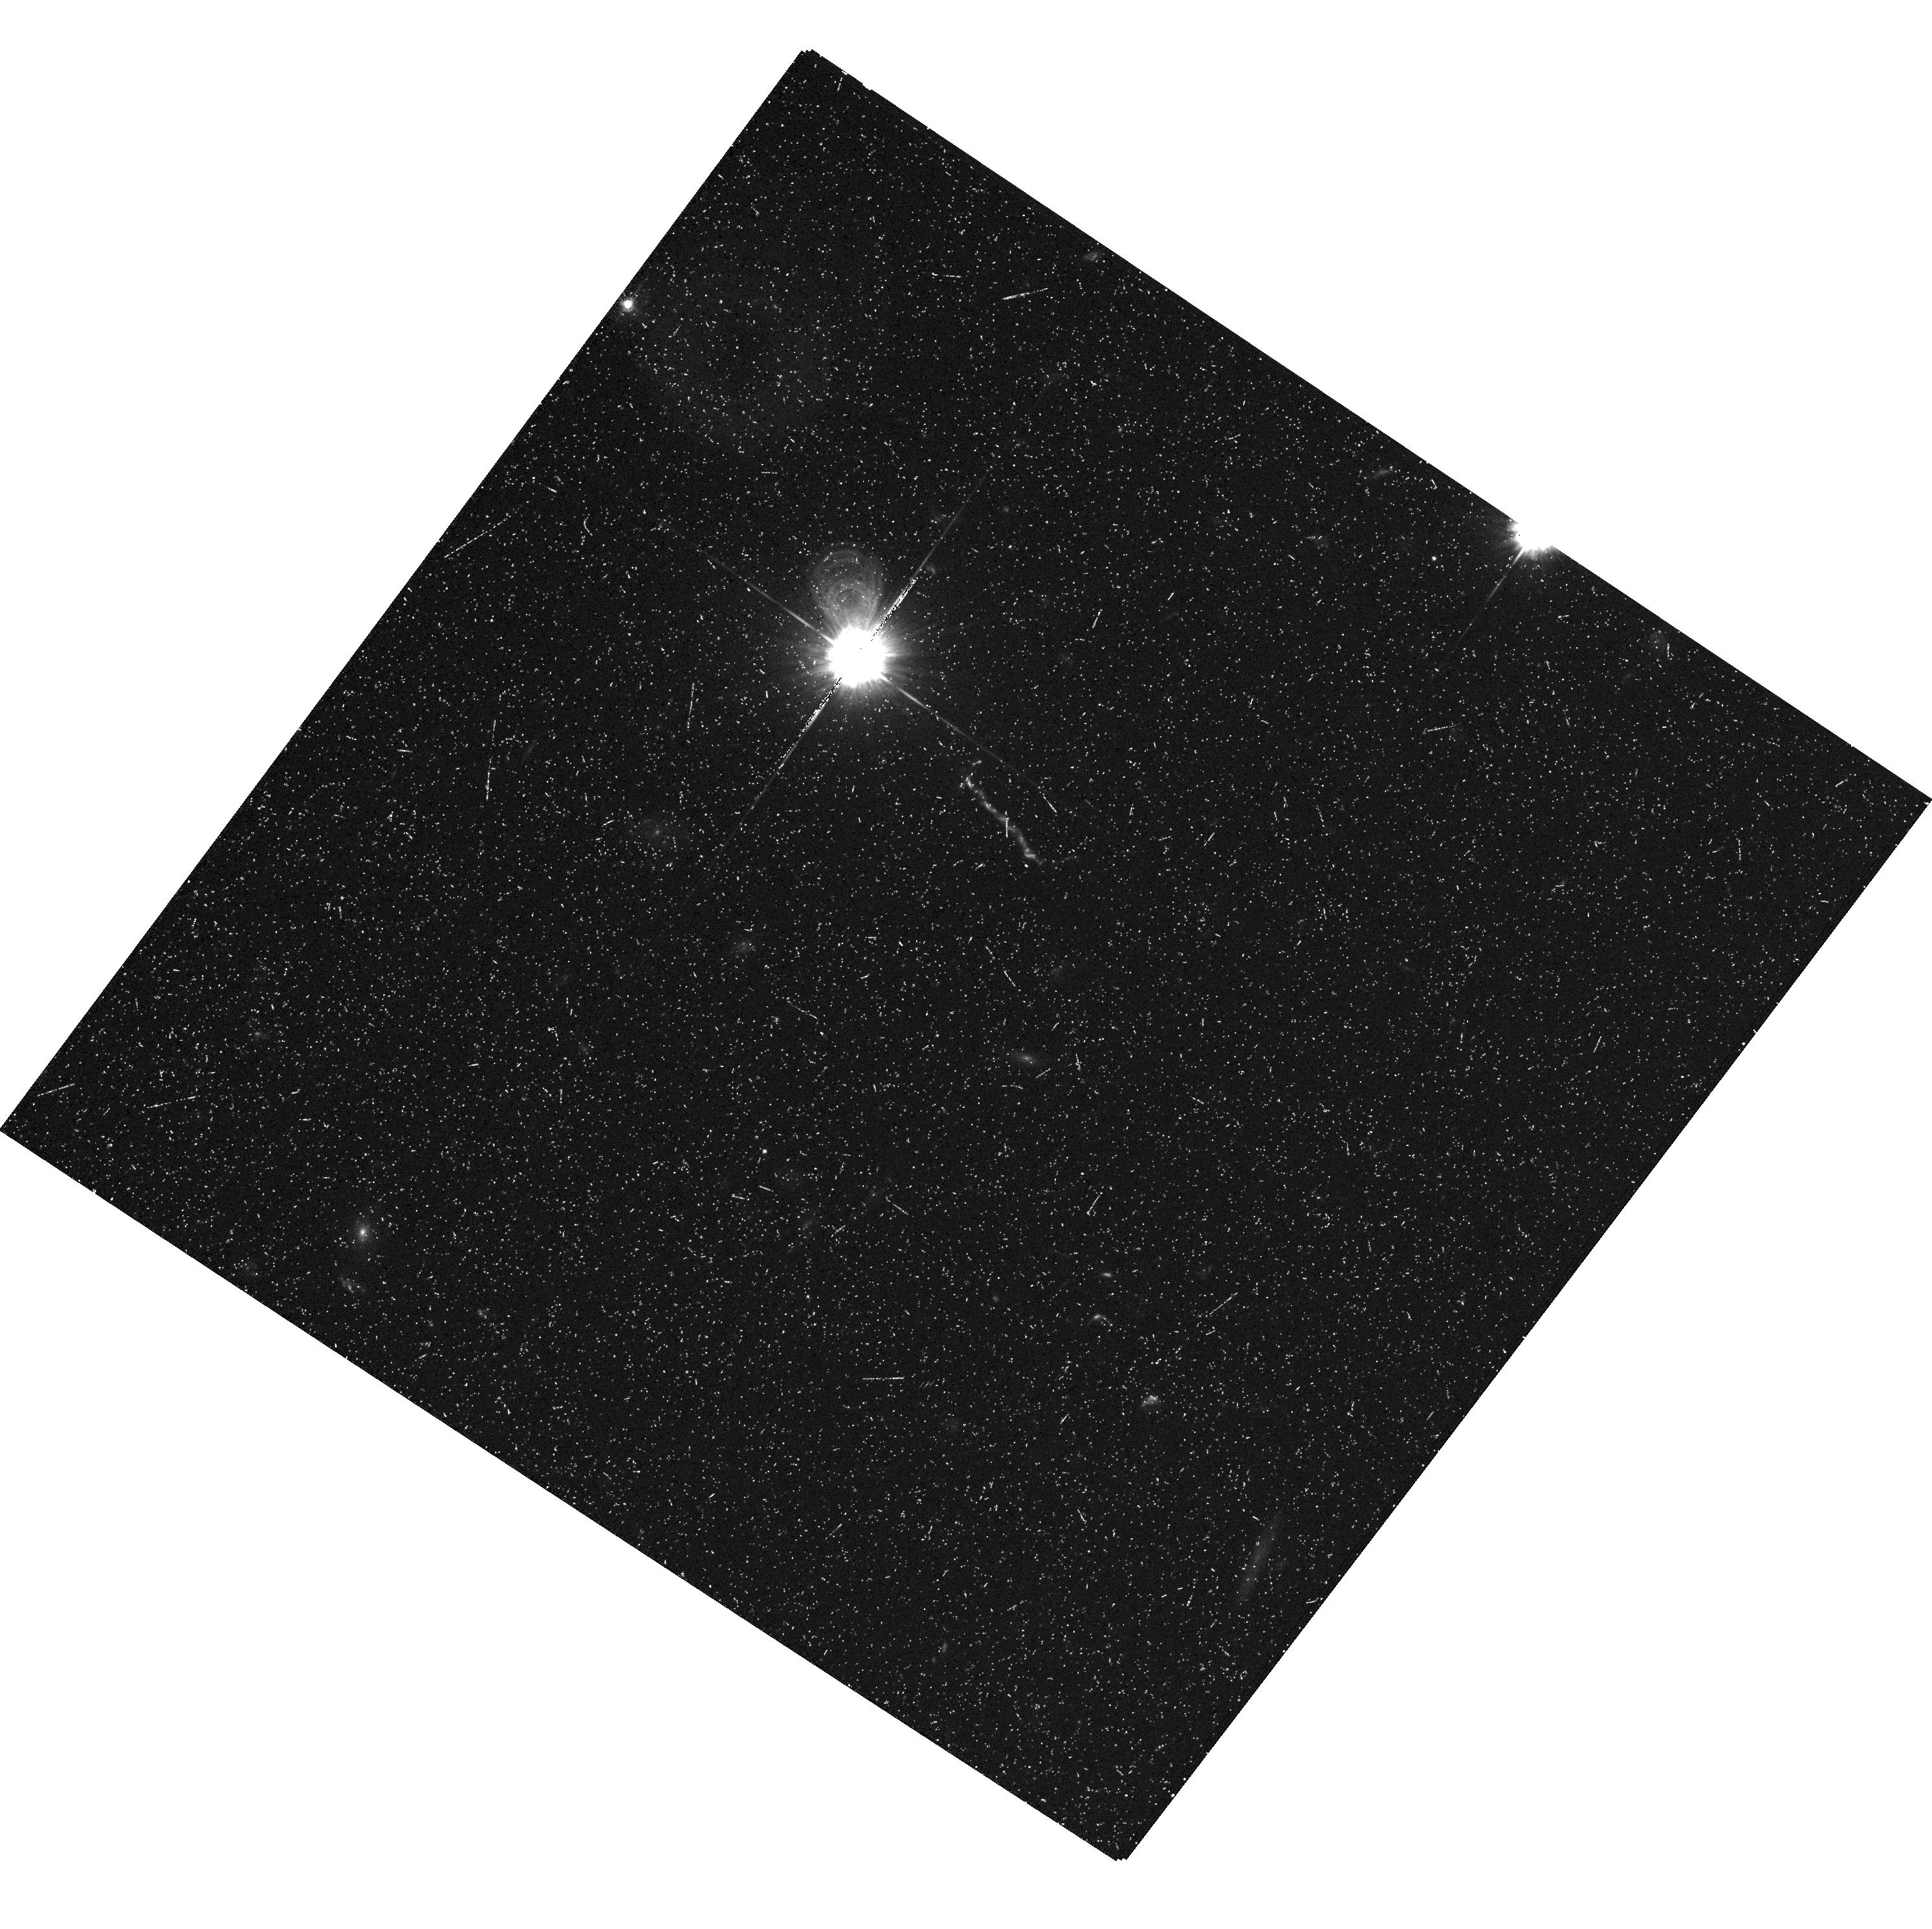
Target: 3C273. Instrument: ACS/WFC. Filter: F435W. Exposure: 30 min. Observation ID: hst_9294_03_acs_wfc_f435w_j8ea03

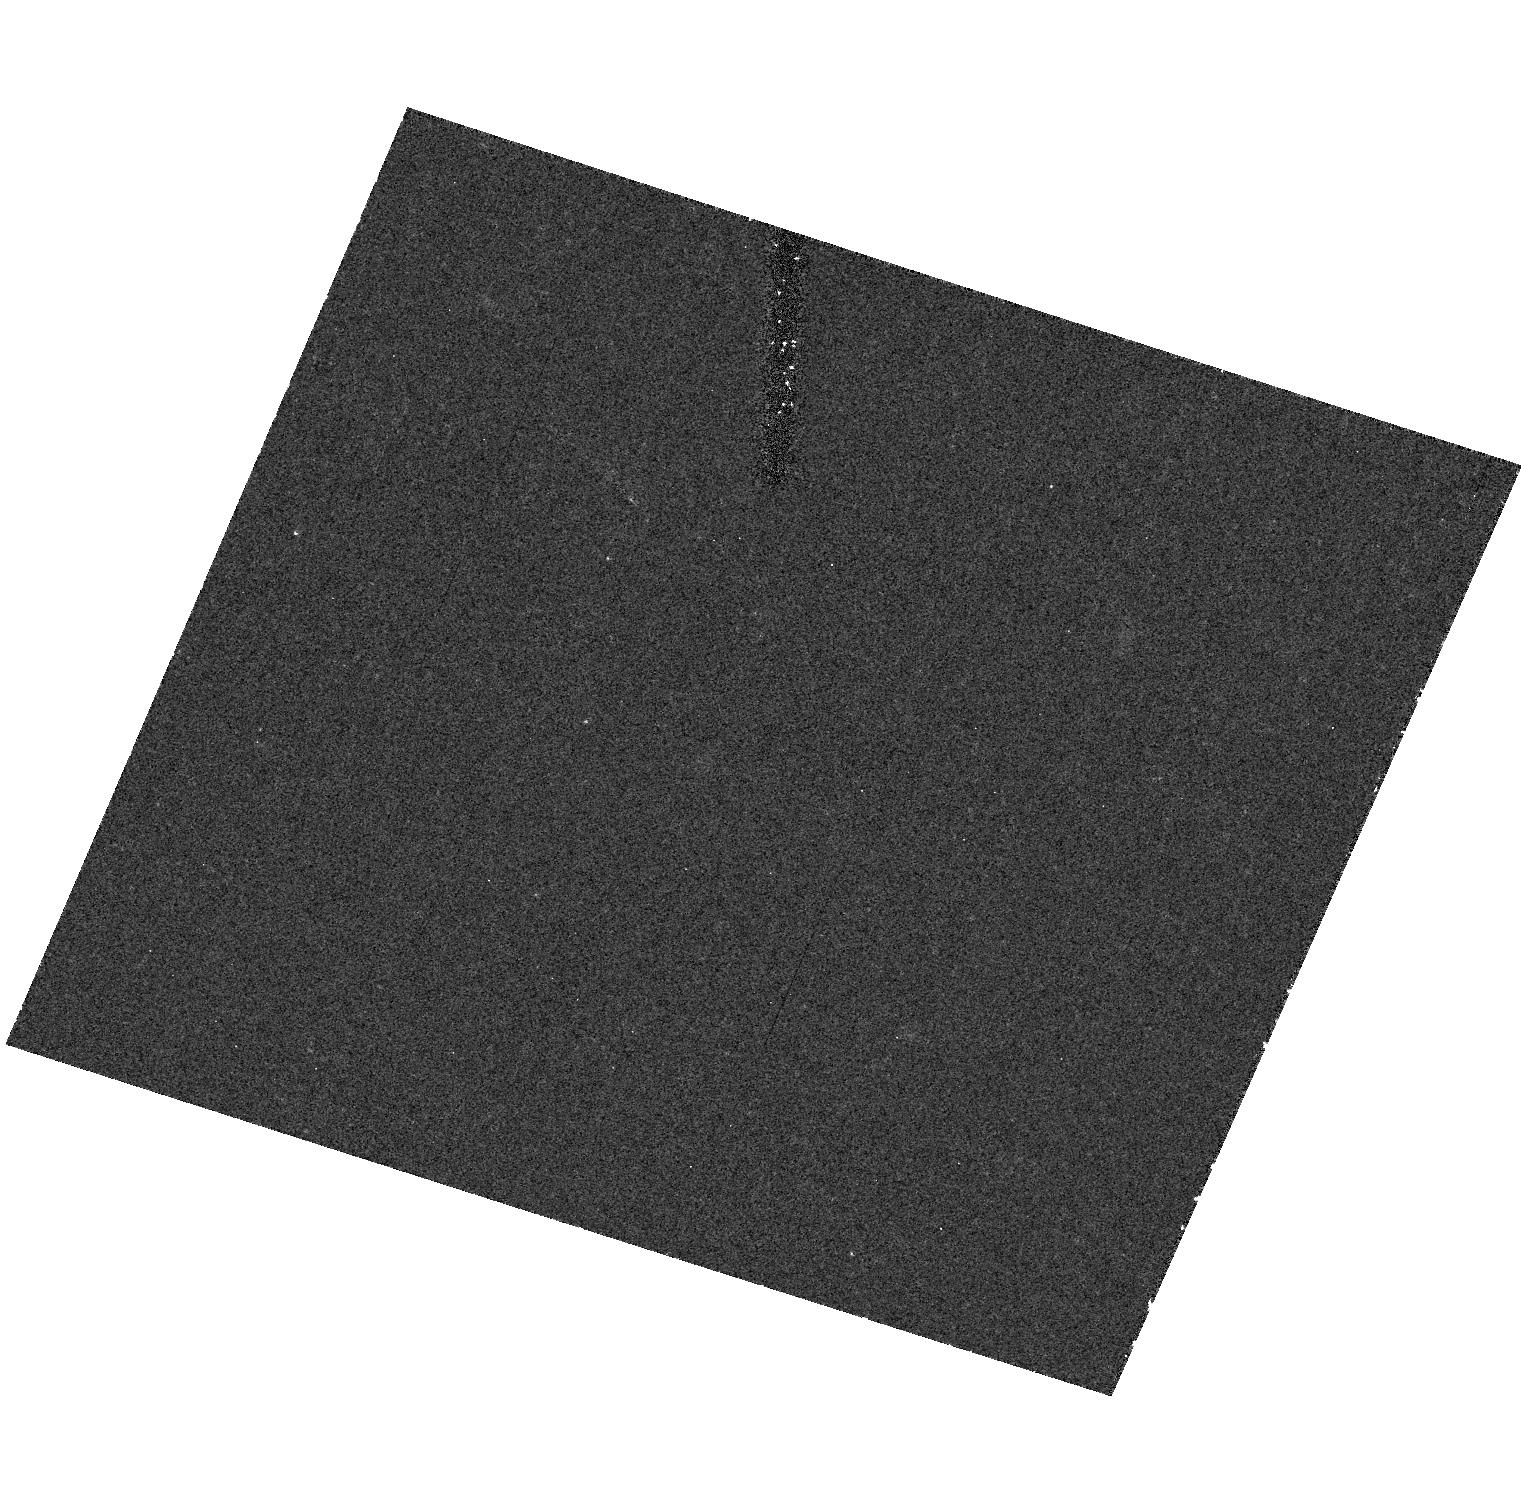
Target: field at RA 187.278°, Dec 2.052°. Instrument: ACS/HRC. Filter: F850LP. Exposure: 25 min. Observation ID: hst_9294_02_acs_hrc_f850lp_j8ea02

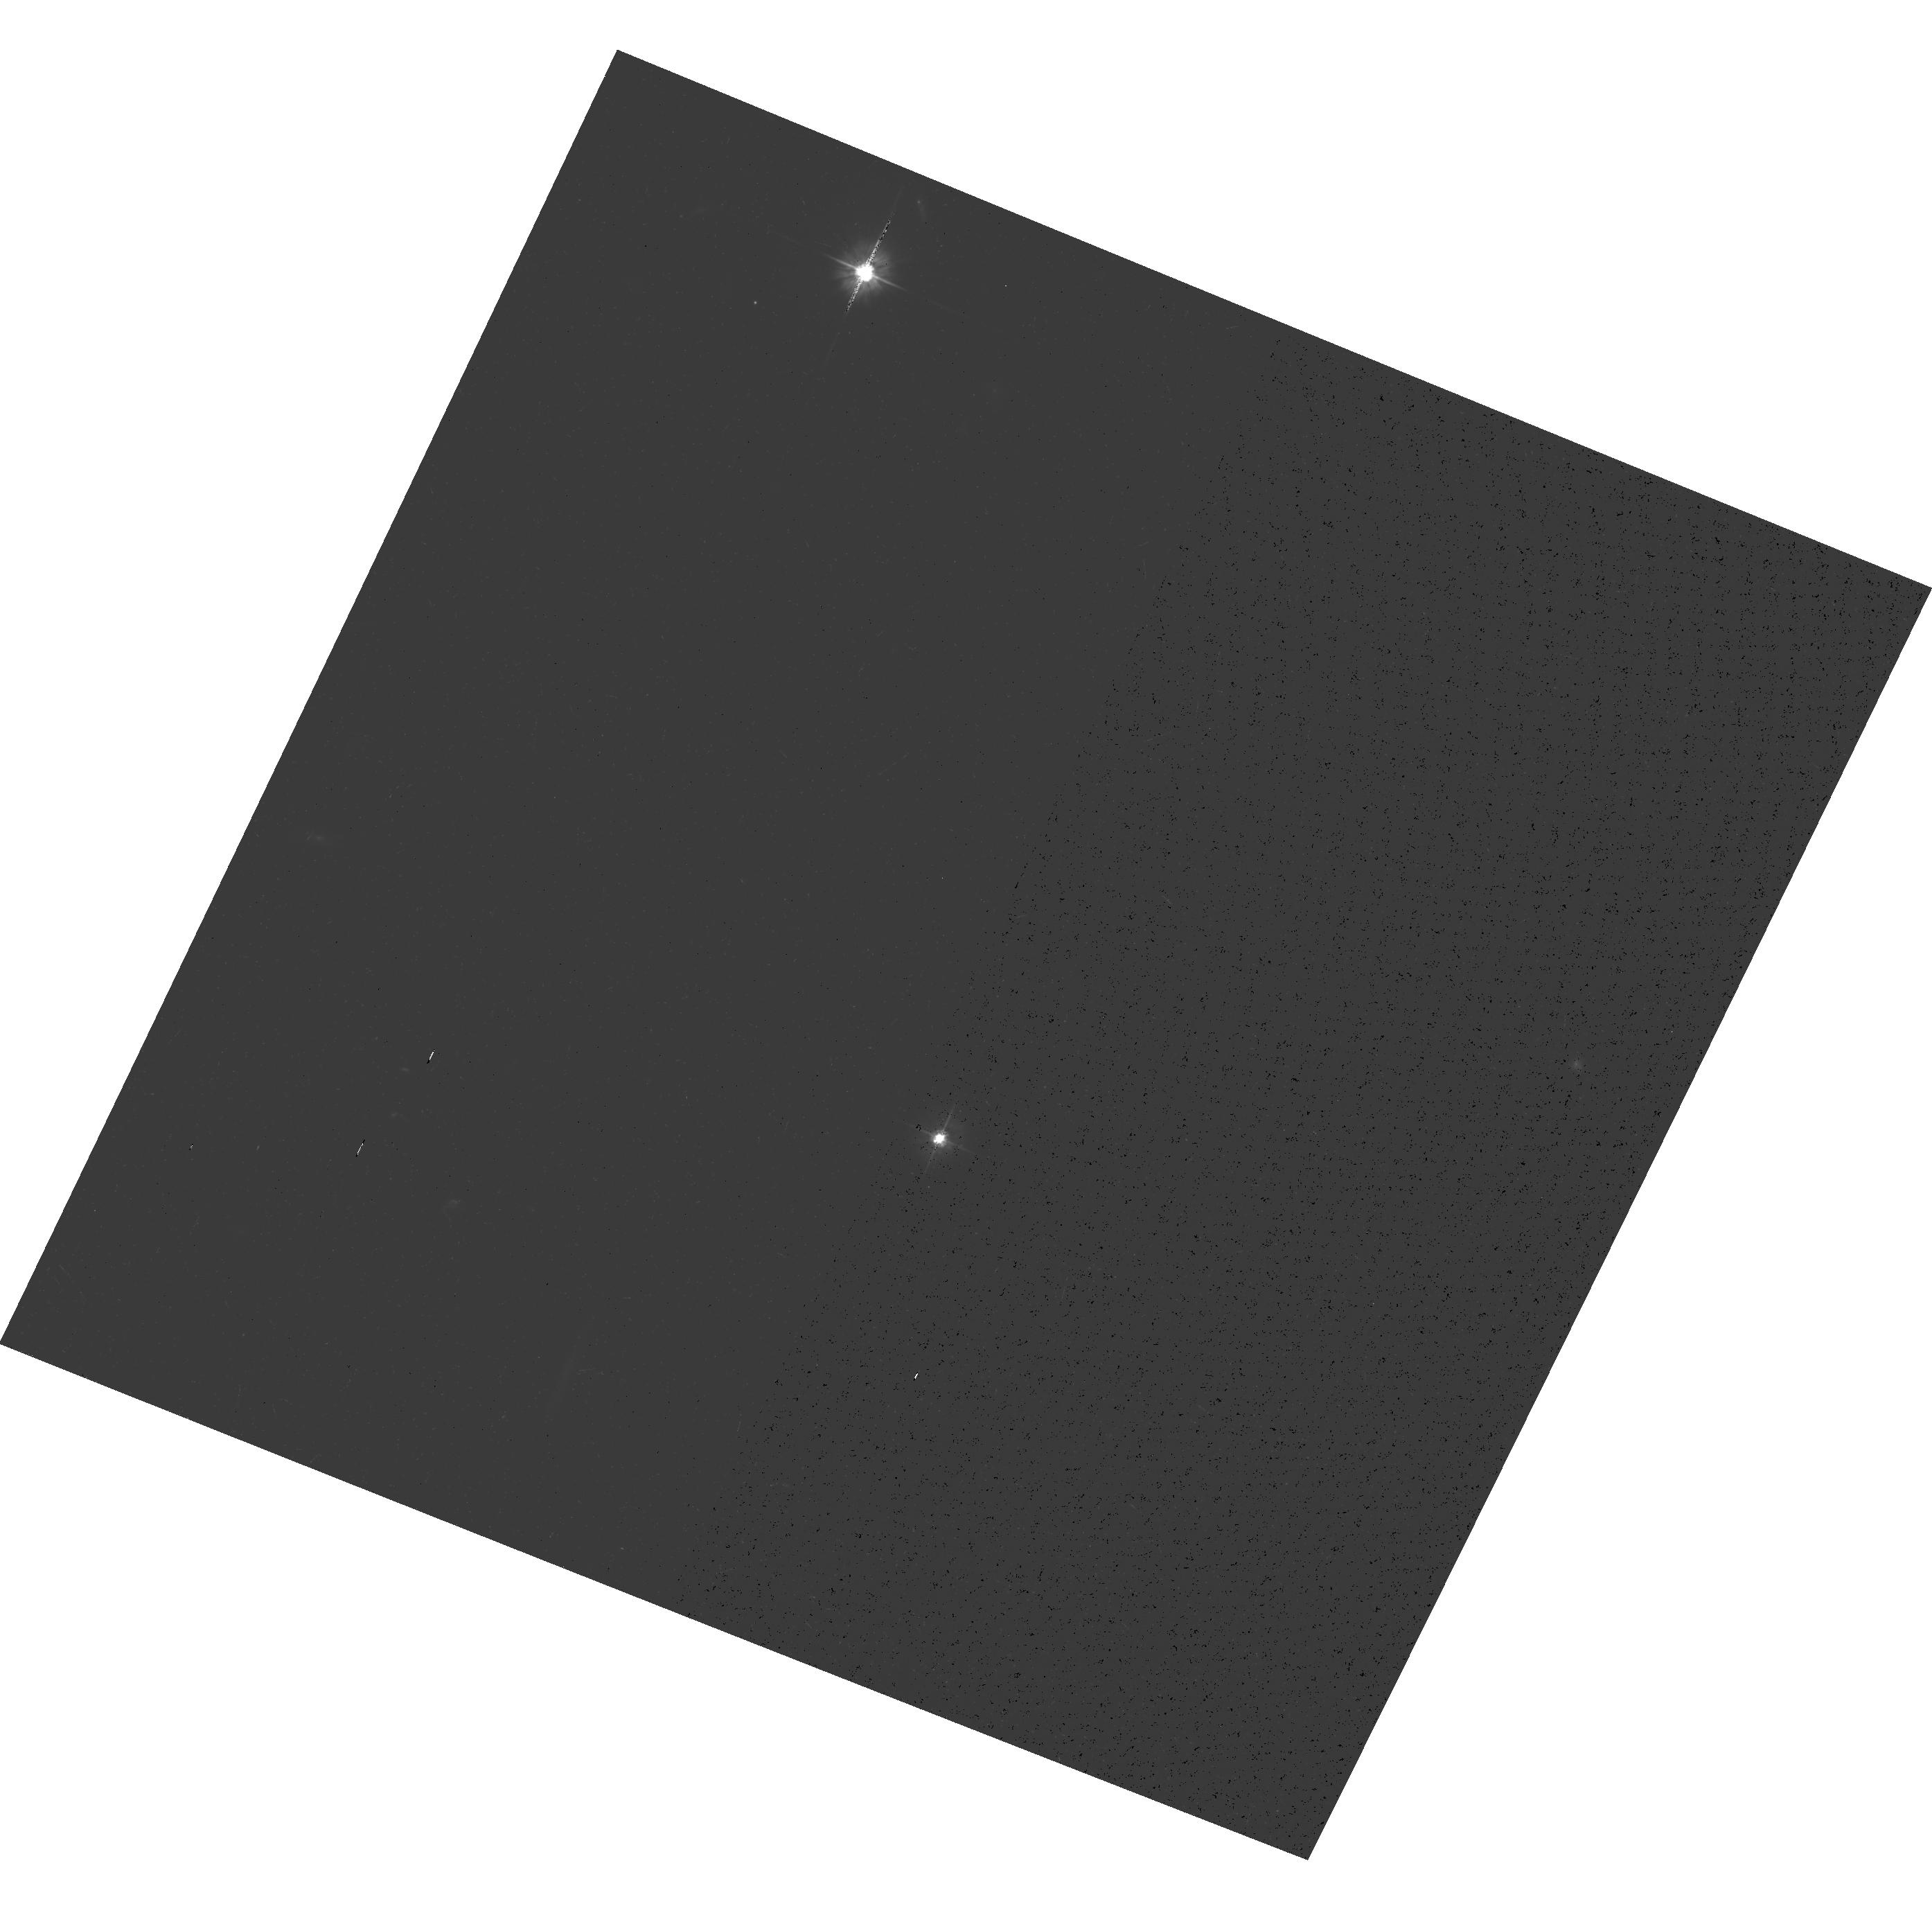
Target: 3C273. Instrument: ACS/WFC. Filter: F475W. Exposure: 30 min. Observation ID: hst_9294_02_acs_wfc_f475w_j8ea02

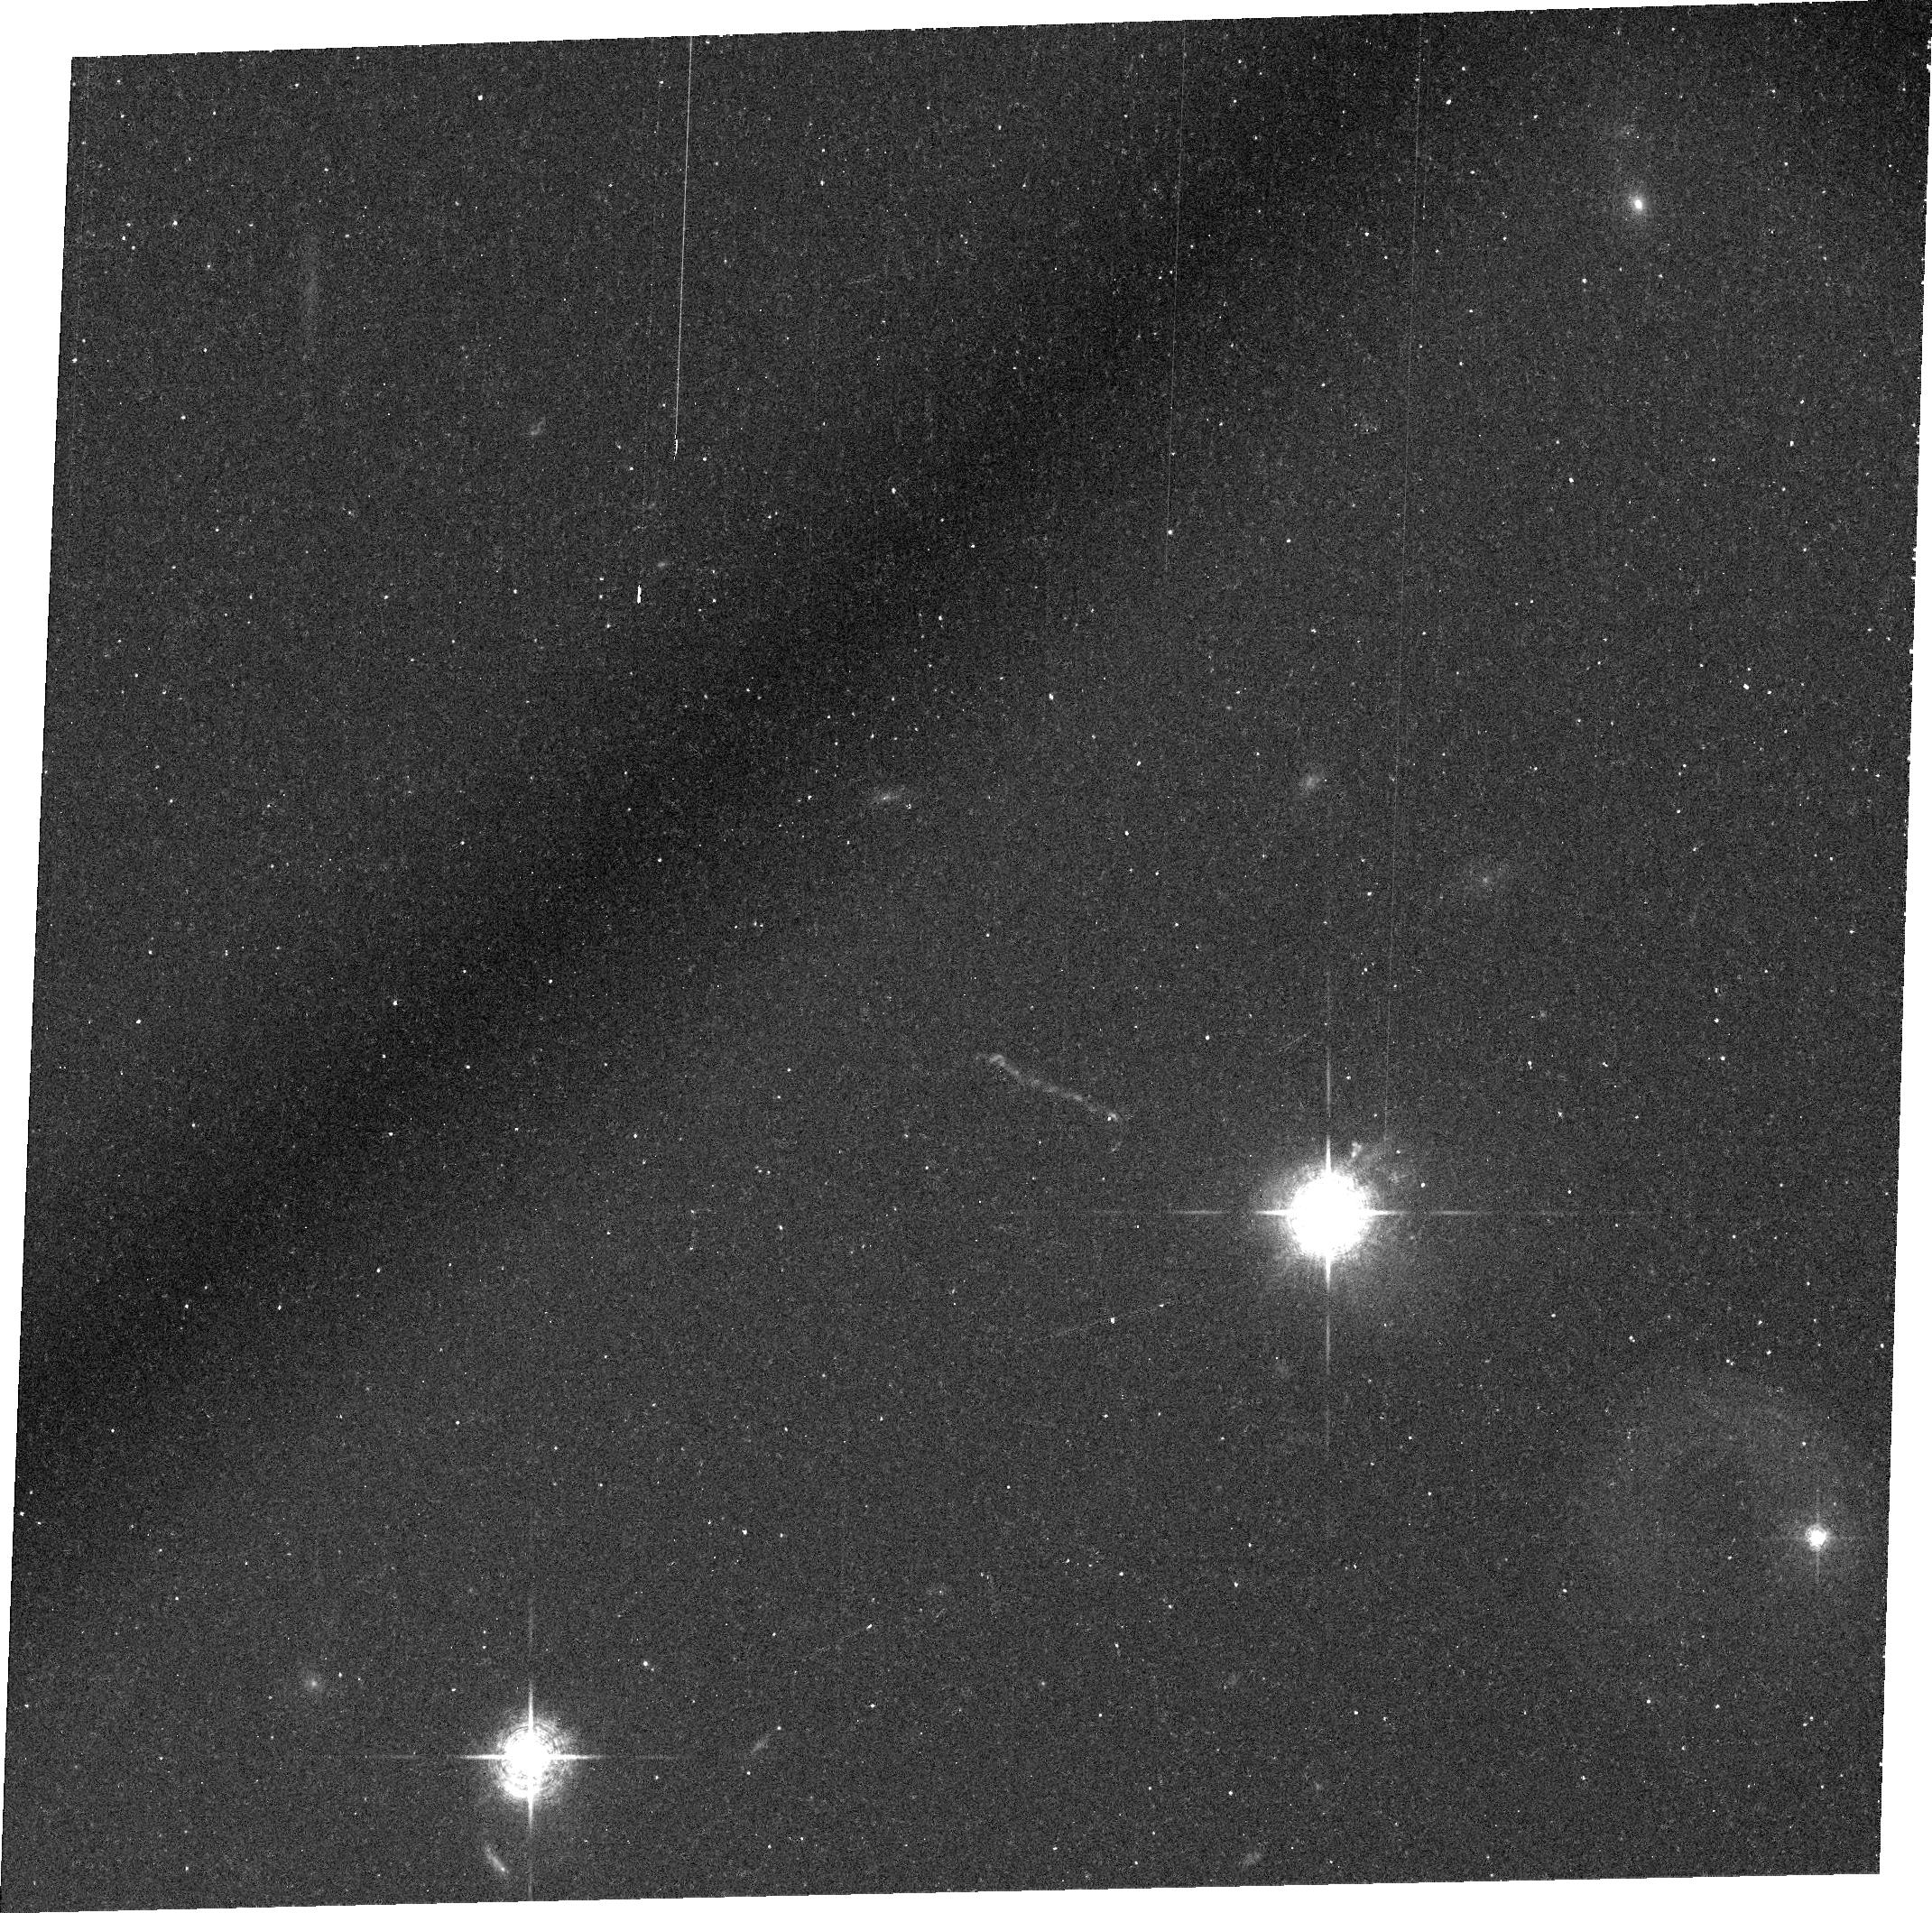
Target: 3C273. Instrument: ACS/WFC. Filter: FR601N. Exposure: 32 min. Observation ID: j8ea02010

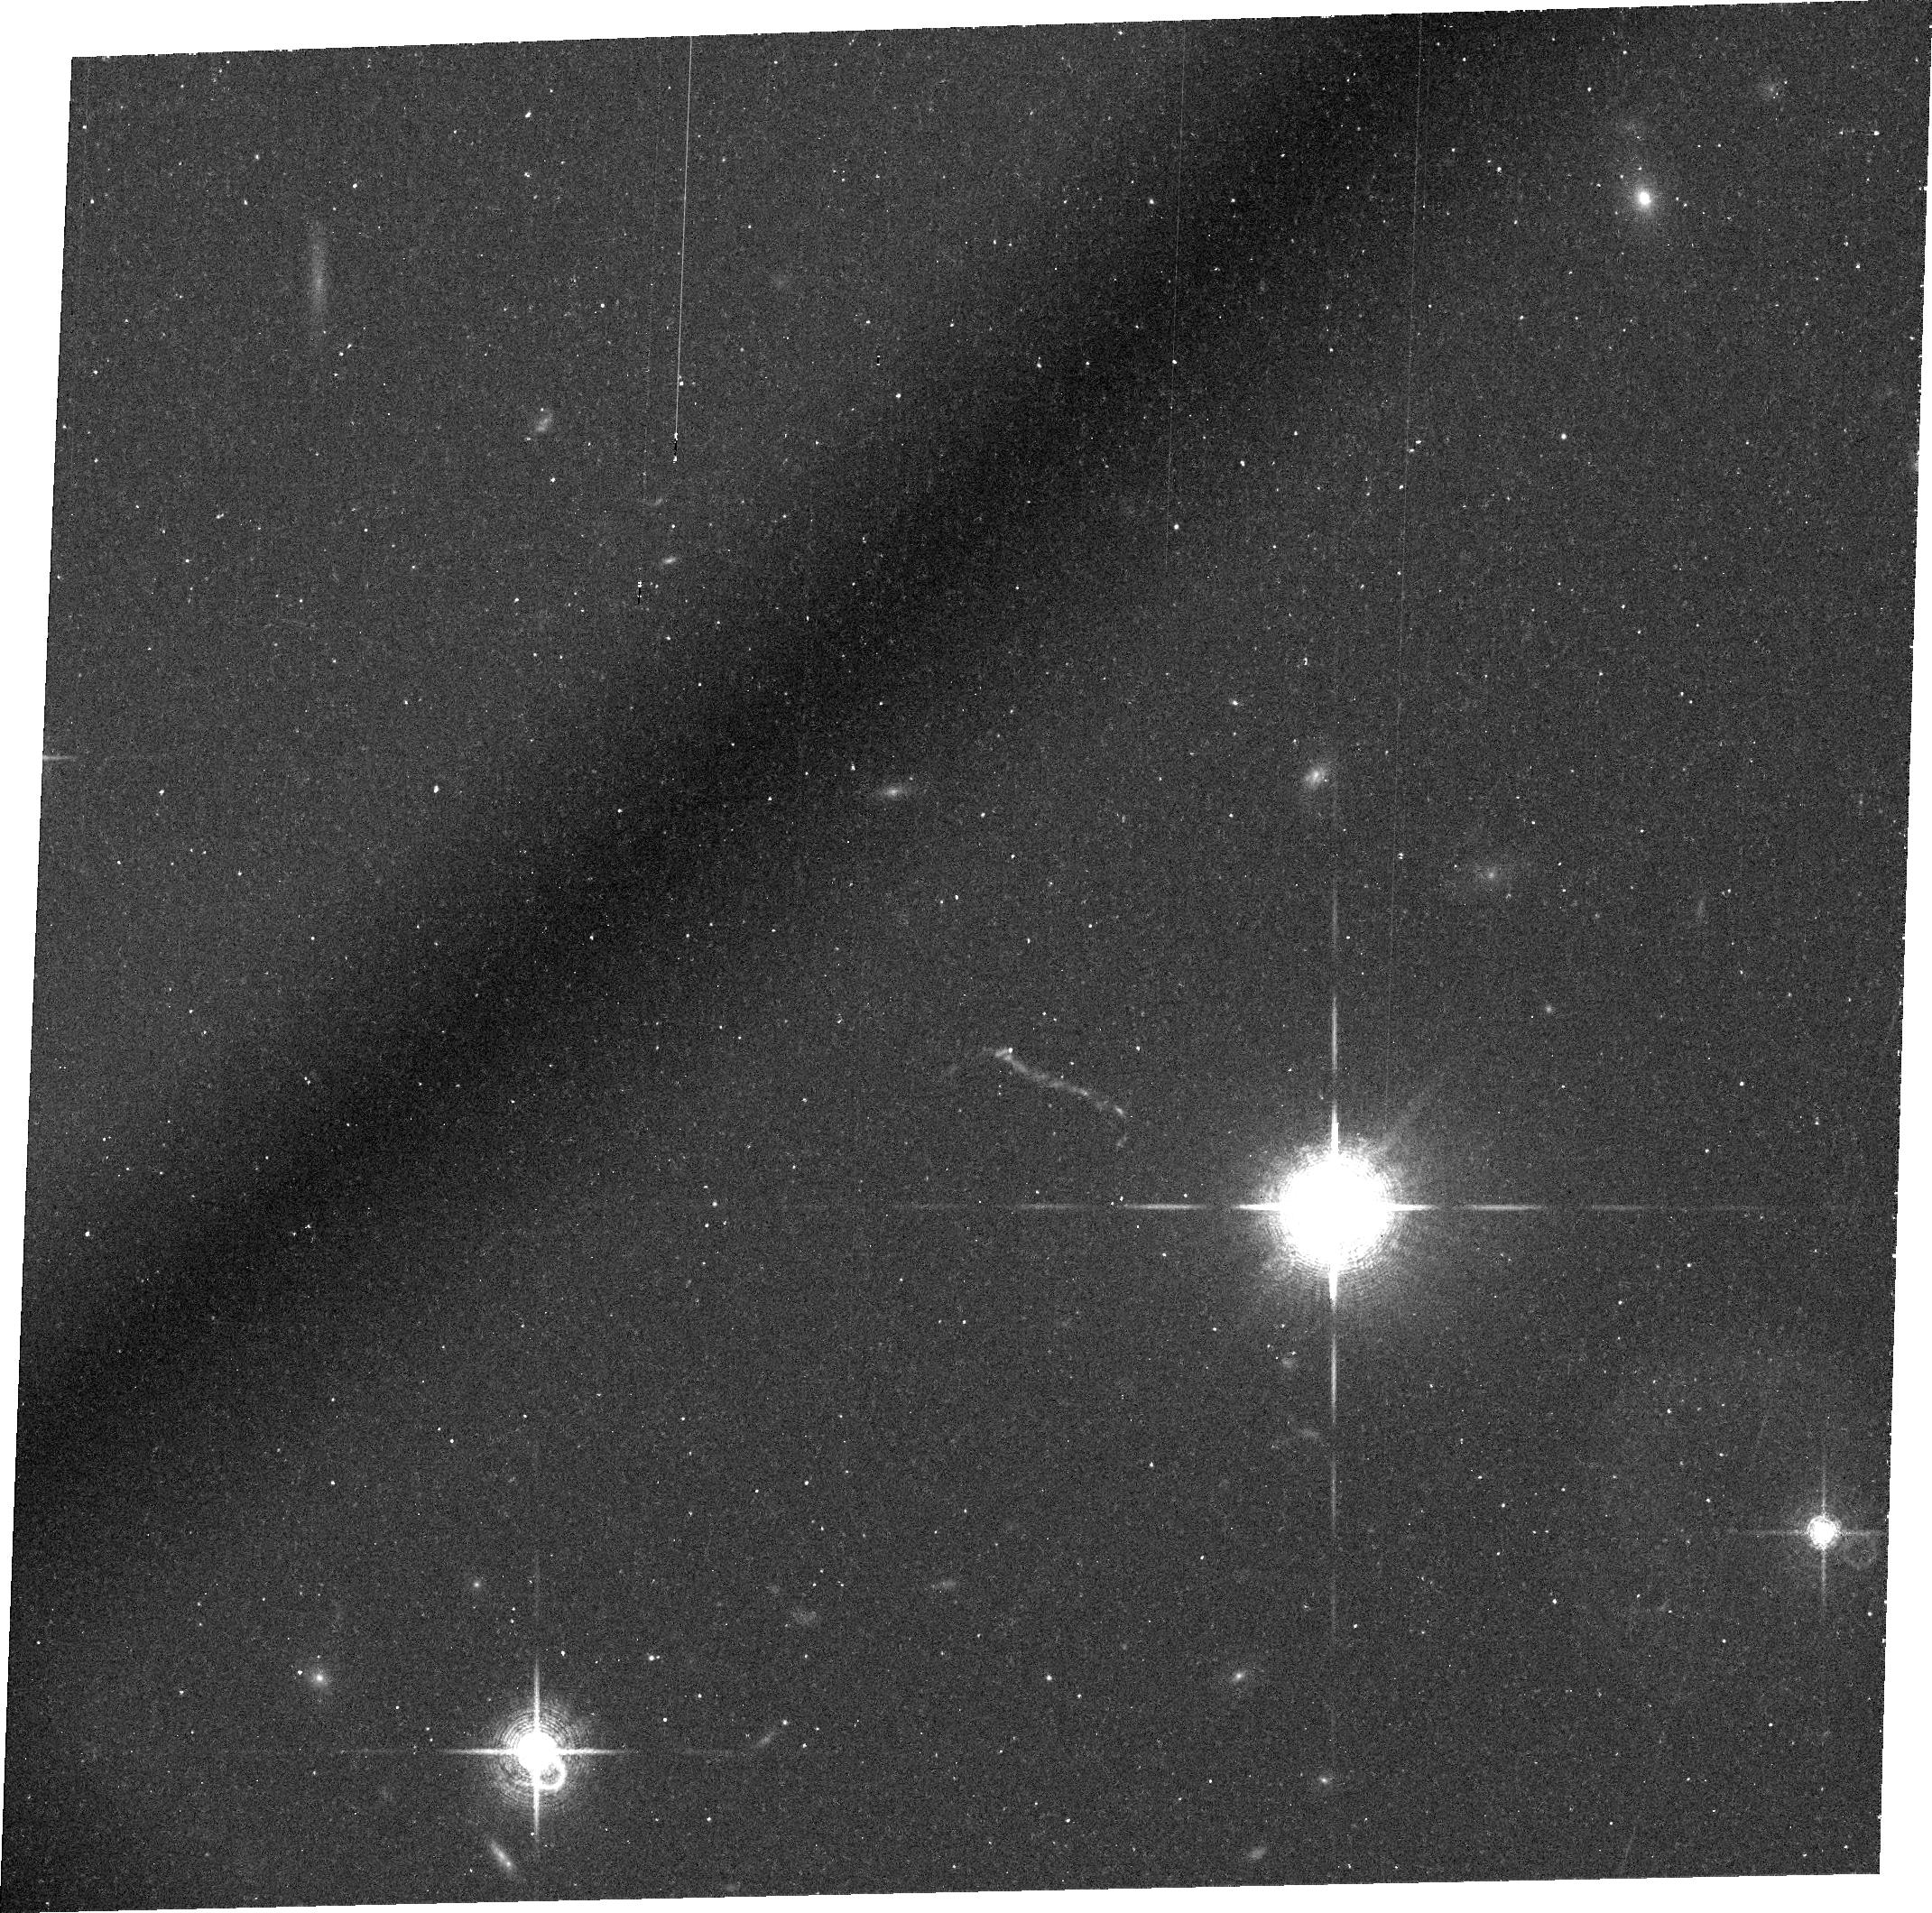
Target: 3C273. Instrument: ACS/WFC. Filter: FR782N. Exposure: 35 min. Observation ID: j8ea01020

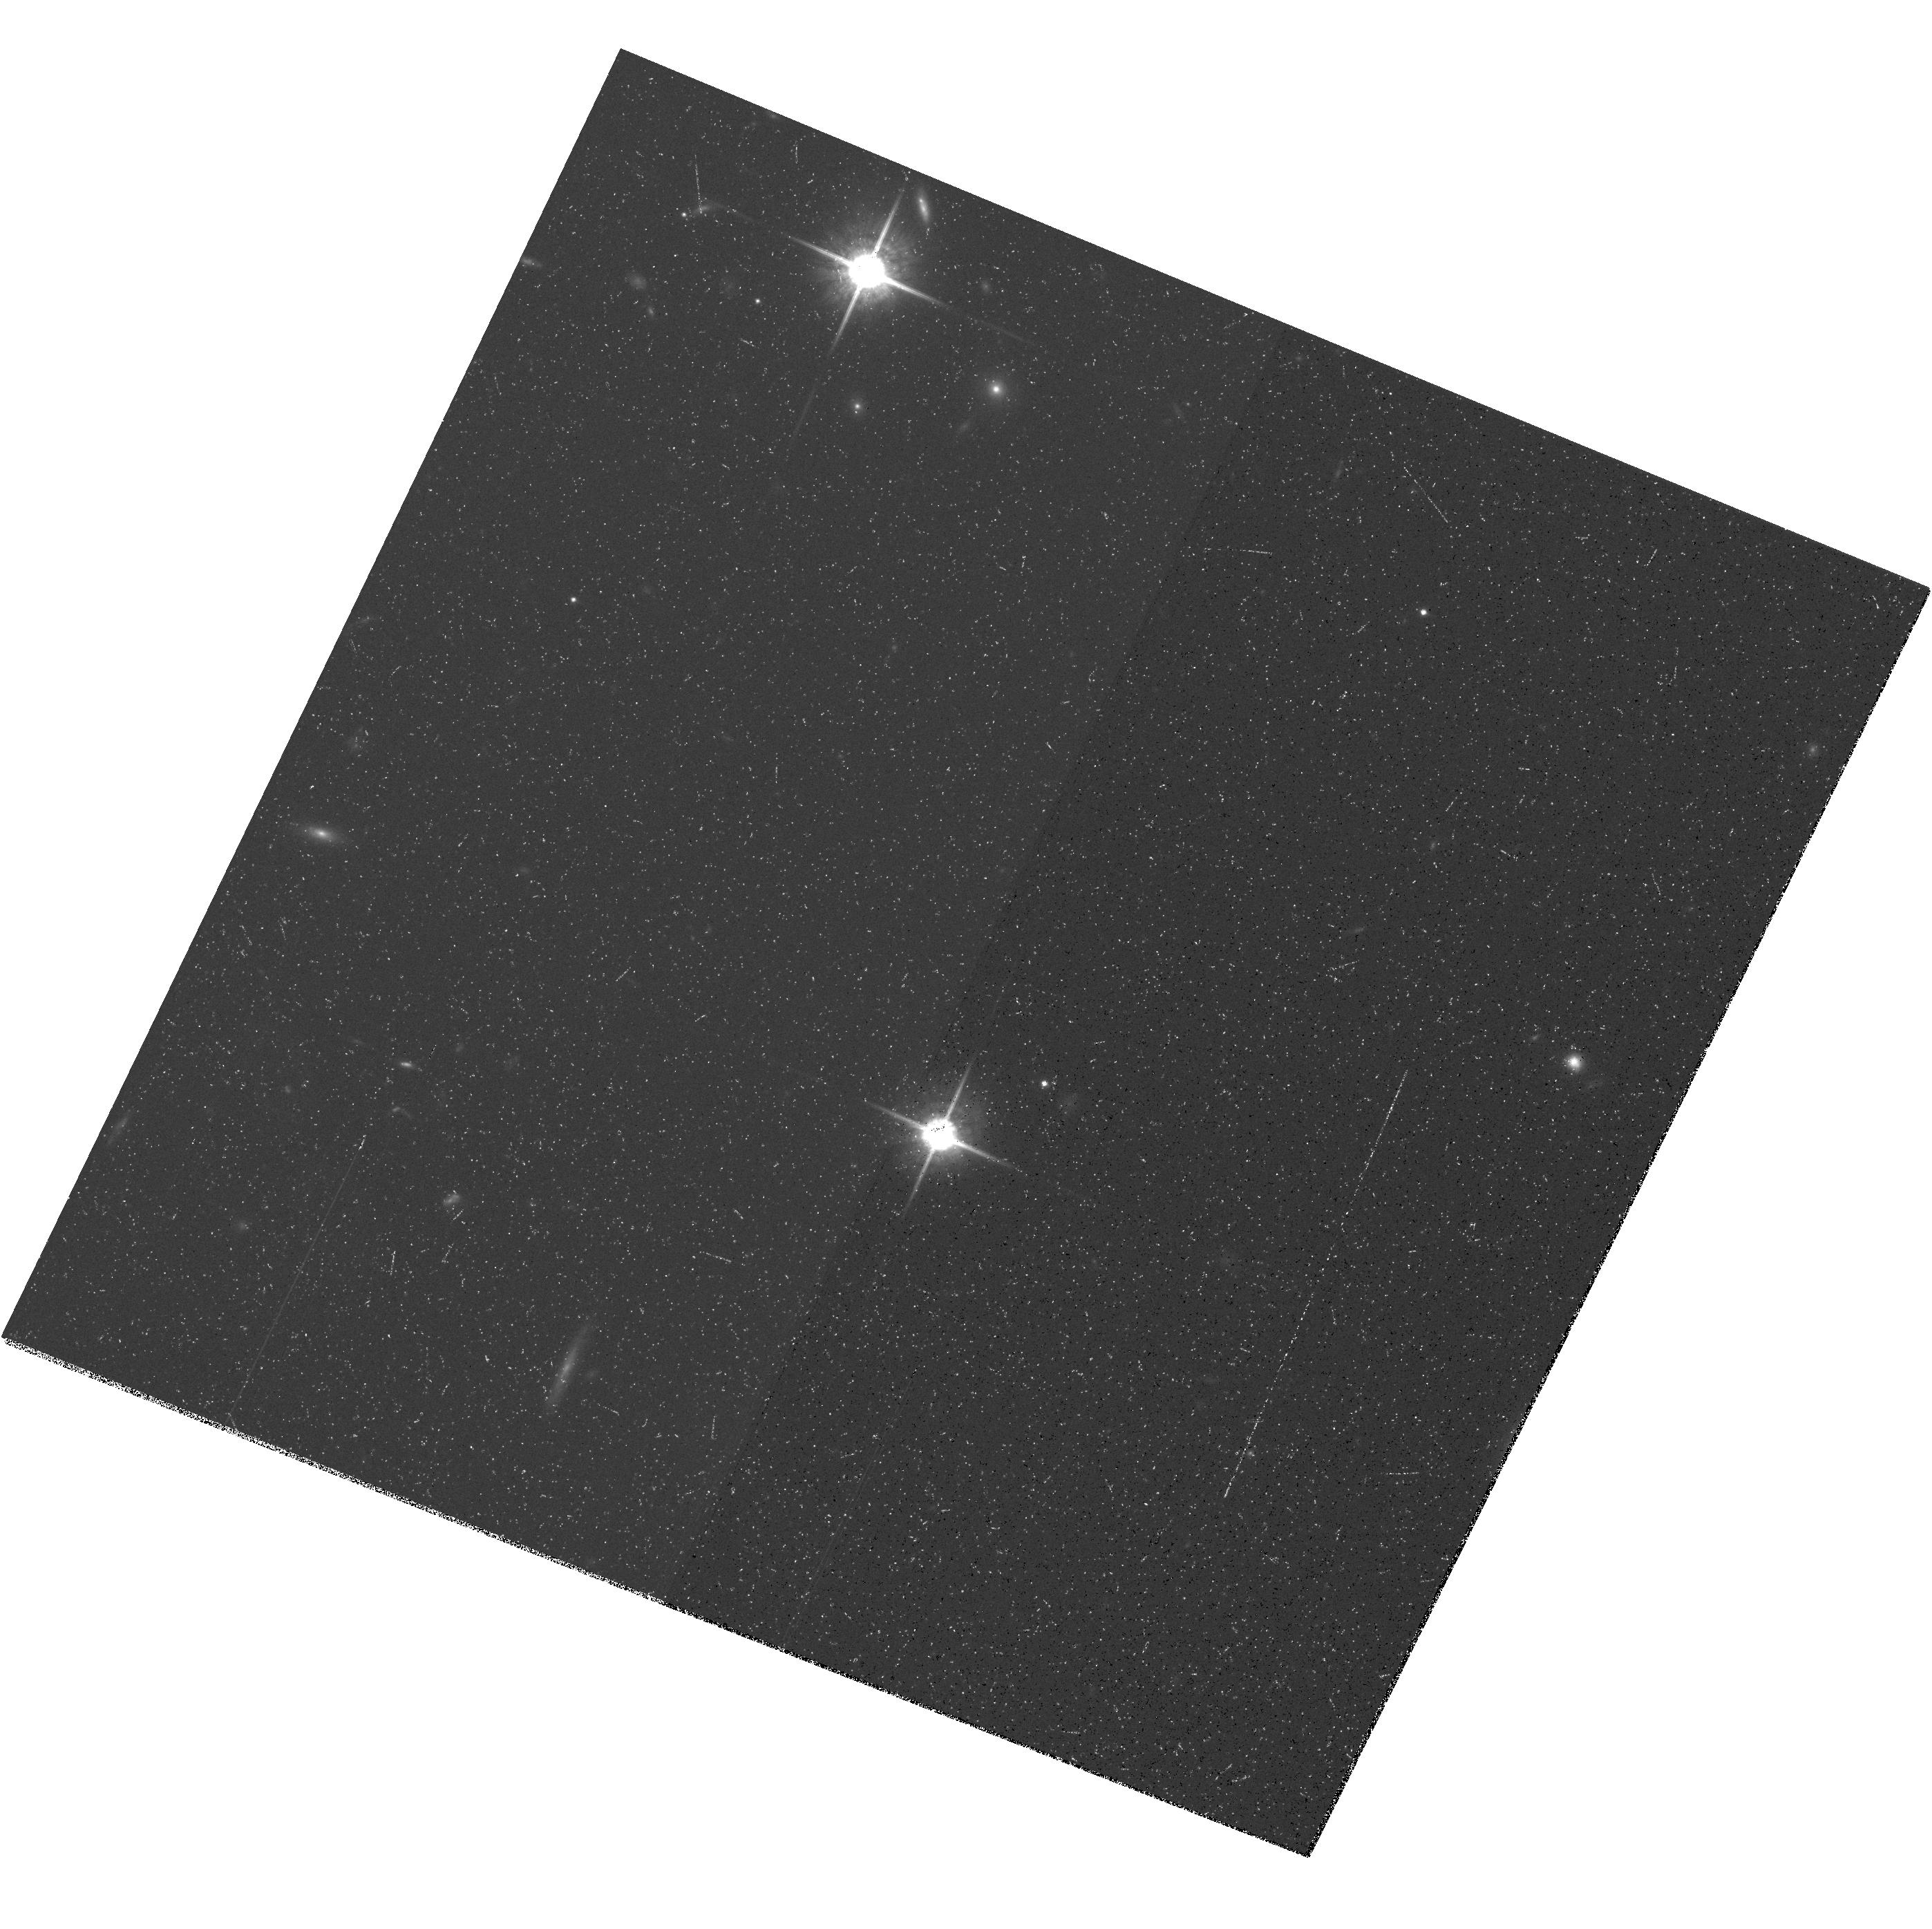
Target: 3C273. Instrument: ACS/WFC. Filter: F850LP. Exposure: 30 min. Observation ID: hst_9294_01_acs_wfc_f850lp_j8ea01

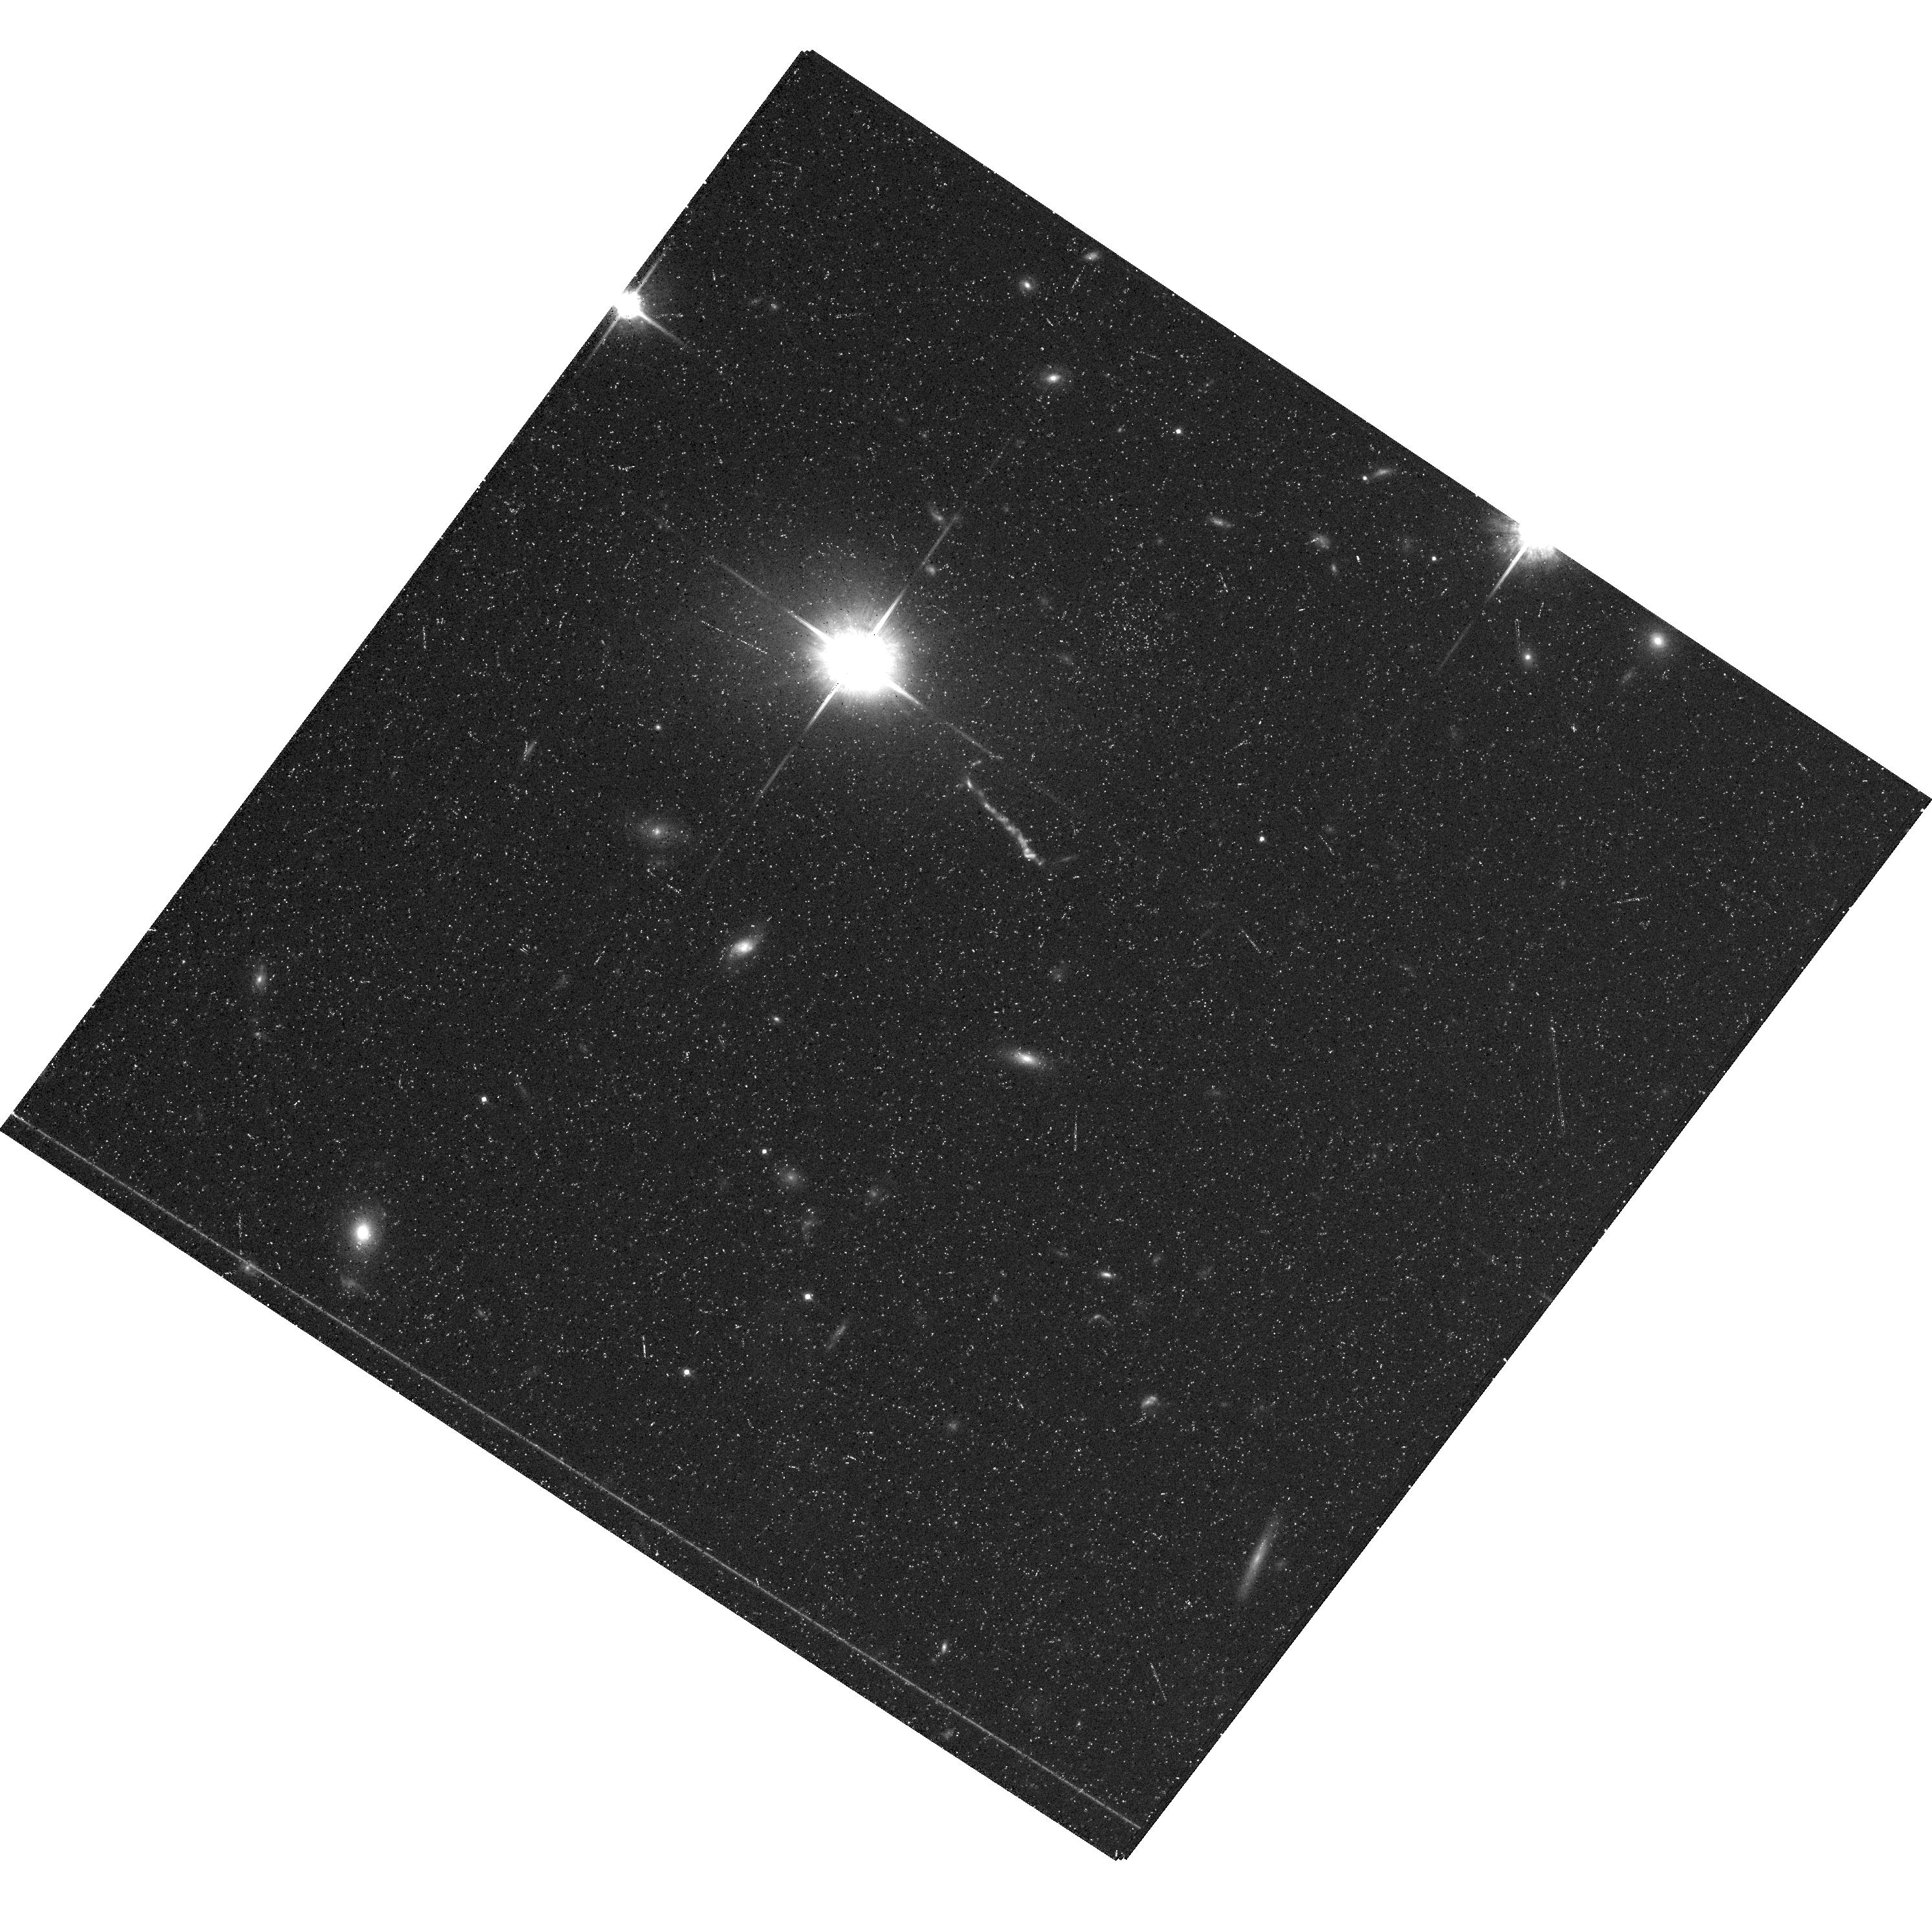
Target: 3C273. Instrument: ACS/WFC. Filter: F850LP. Exposure: 29 min. Observation ID: hst_9294_03_acs_wfc_f850lp_j8ea03

Observations of the Host Galaxy of 3C 273 (PI: Ford, Holland)

The highly luminous flat-spectrum QSO 3C 273 (z=0.158, V=12.8, M_V~-26.4) will be imaged with the WFC in the [O III]5007 and H-alpha emission lines with the narrow-band filters FR601N and FR782N, respectively. Off-band images in F435W and F850LP will also be acquired to accurately subtract the underlying galaxy continuum. Combined with the broad-band HRC coronagraphic images from the ERO program 8992, these new images will offer the most complete and detailed view yet of the host galaxy and environment of this QSO.